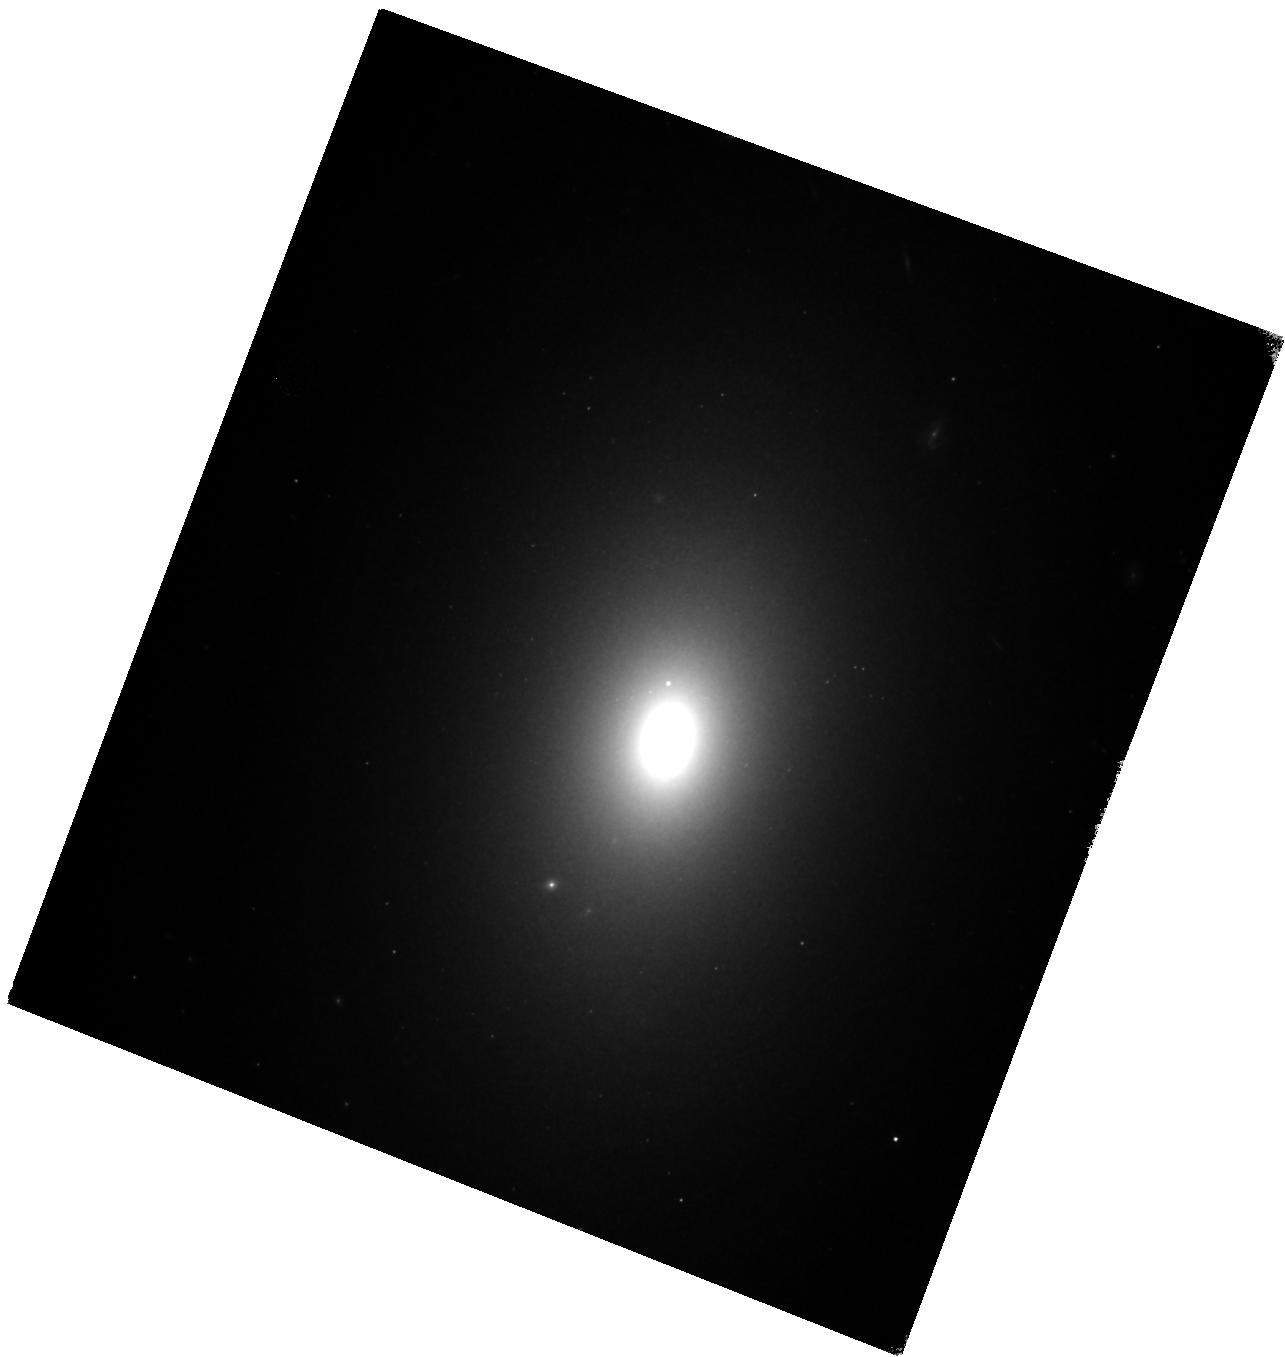
Target: NGC1344. Instrument: WFC3/IR. Filter: F160W. Exposure: 17 min. Observation ID: hst_11712_03_wfc3_ir_f160w_ib1h03

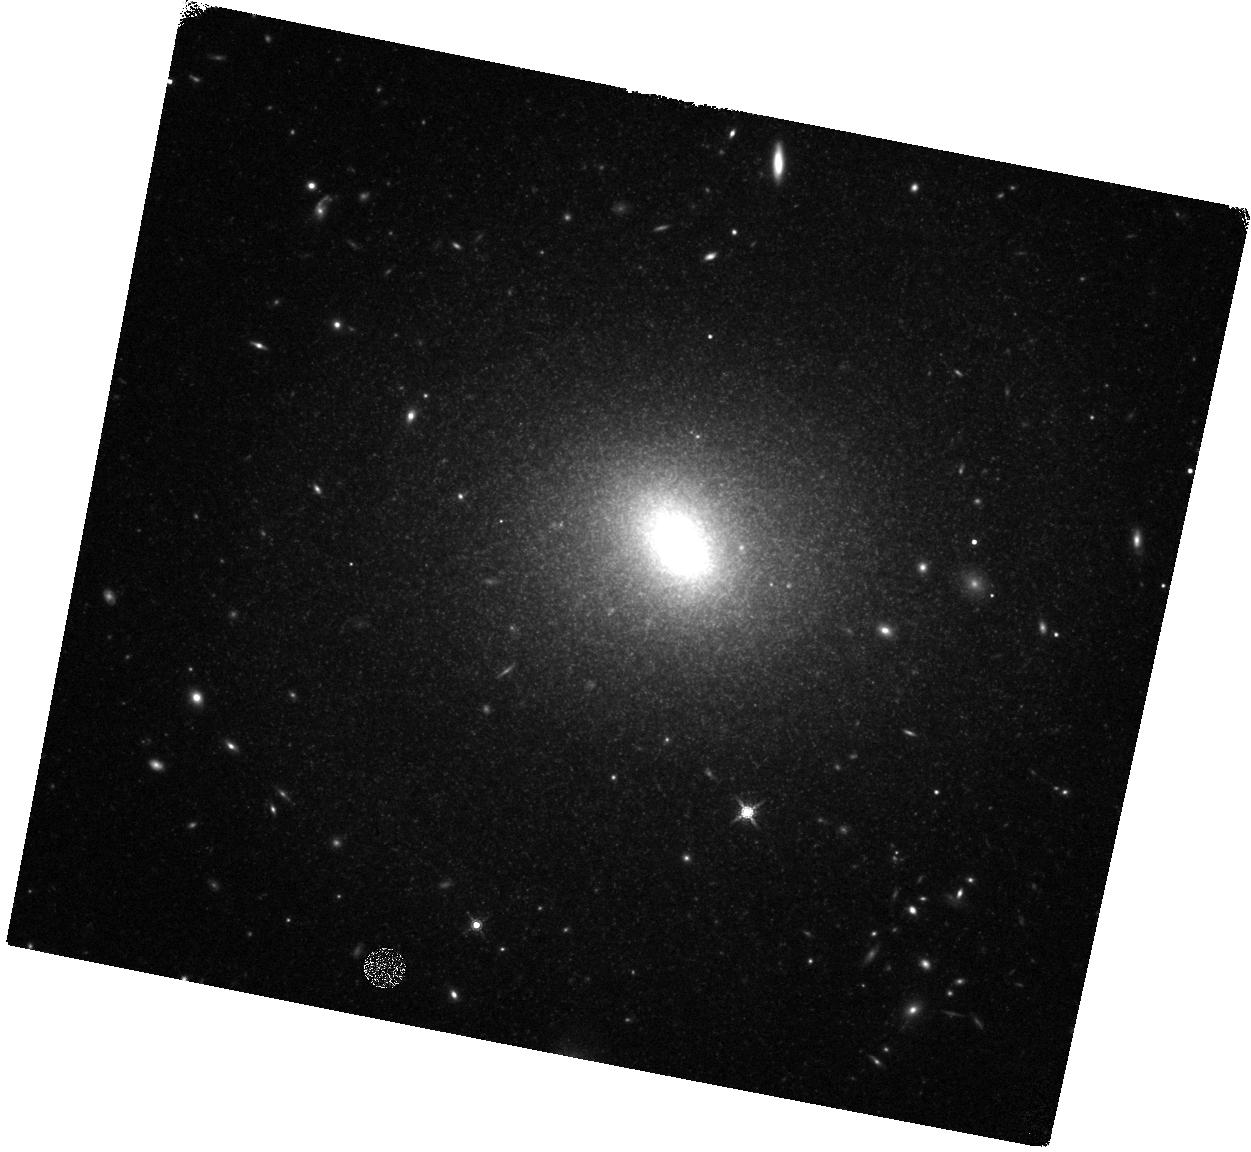
Target: IC3586. Instrument: WFC3/IR. Filter: F160W. Exposure: 17 min. Observation ID: hst_11712_12_wfc3_ir_f160w_ib1h12

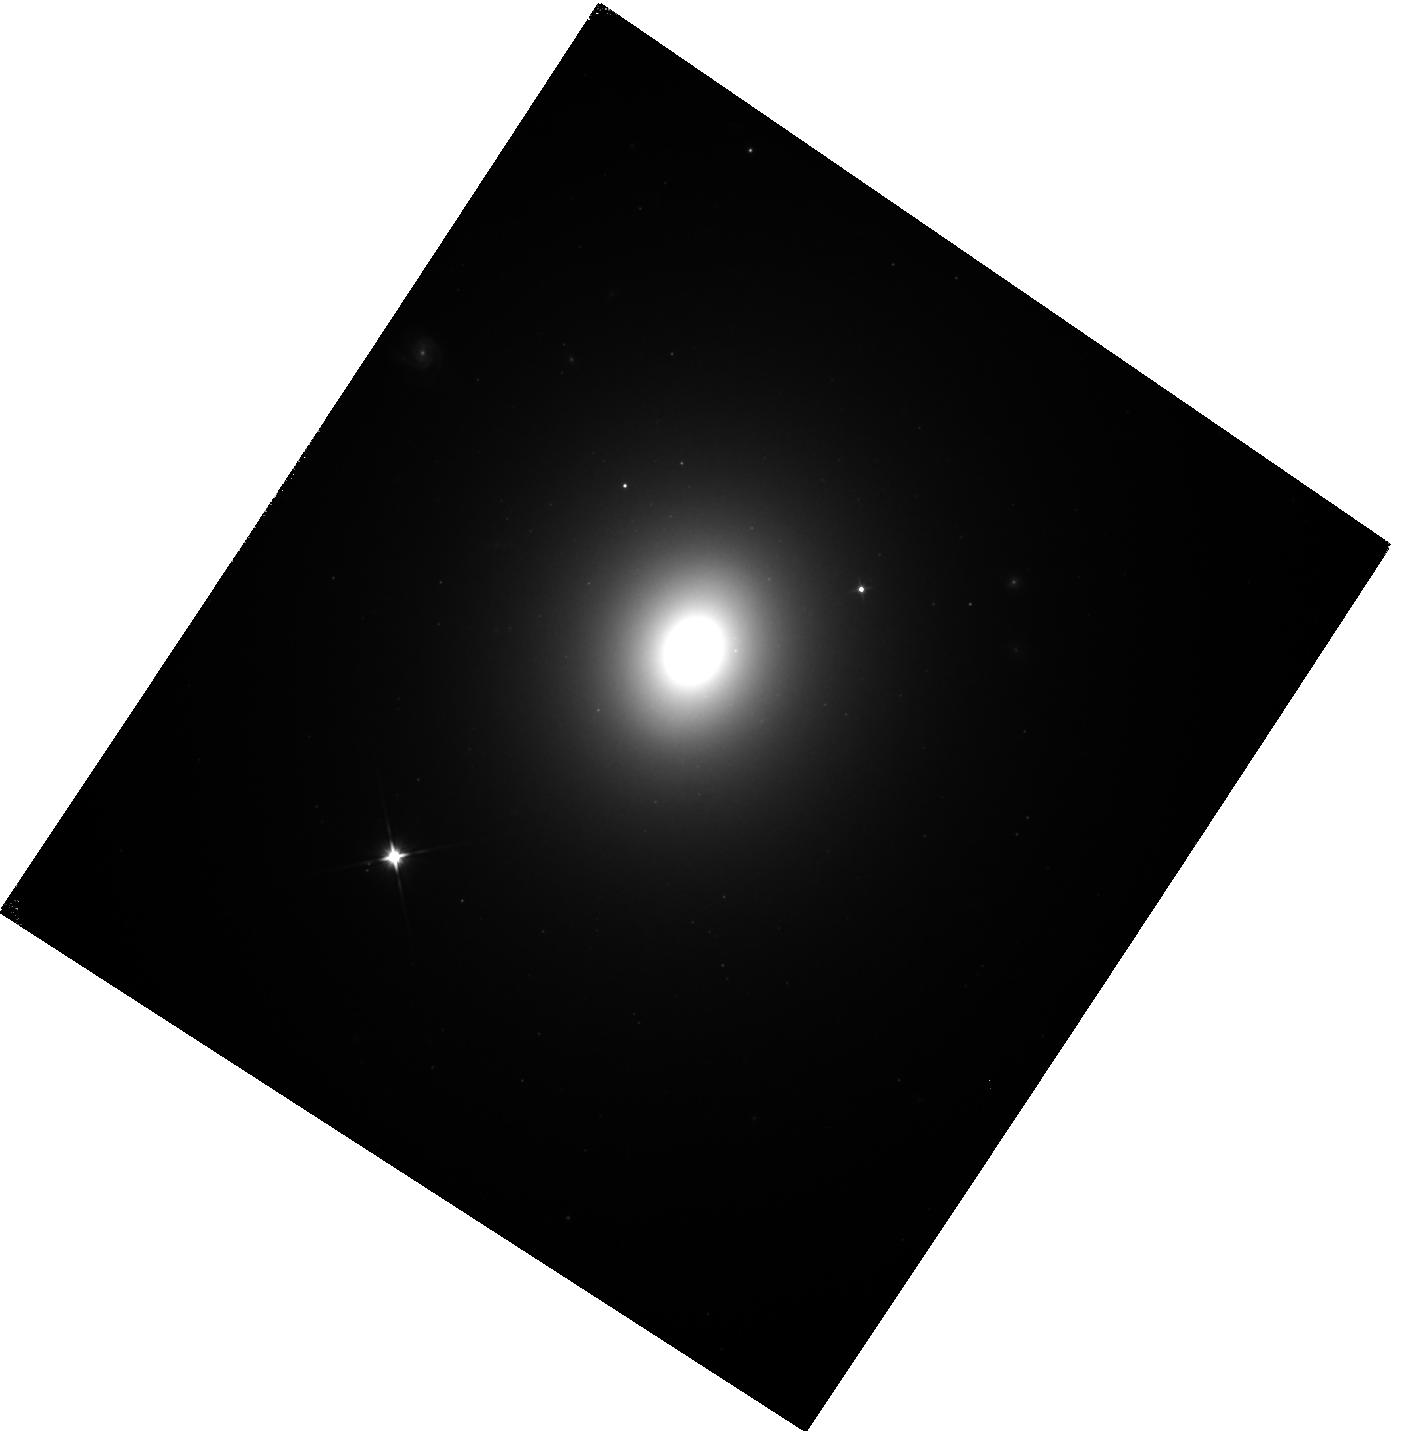
Target: NGC1404. Instrument: WFC3/IR. Filter: F110W. Exposure: 22 min. Observation ID: hst_11712_07_wfc3_ir_f110w_ib1h07

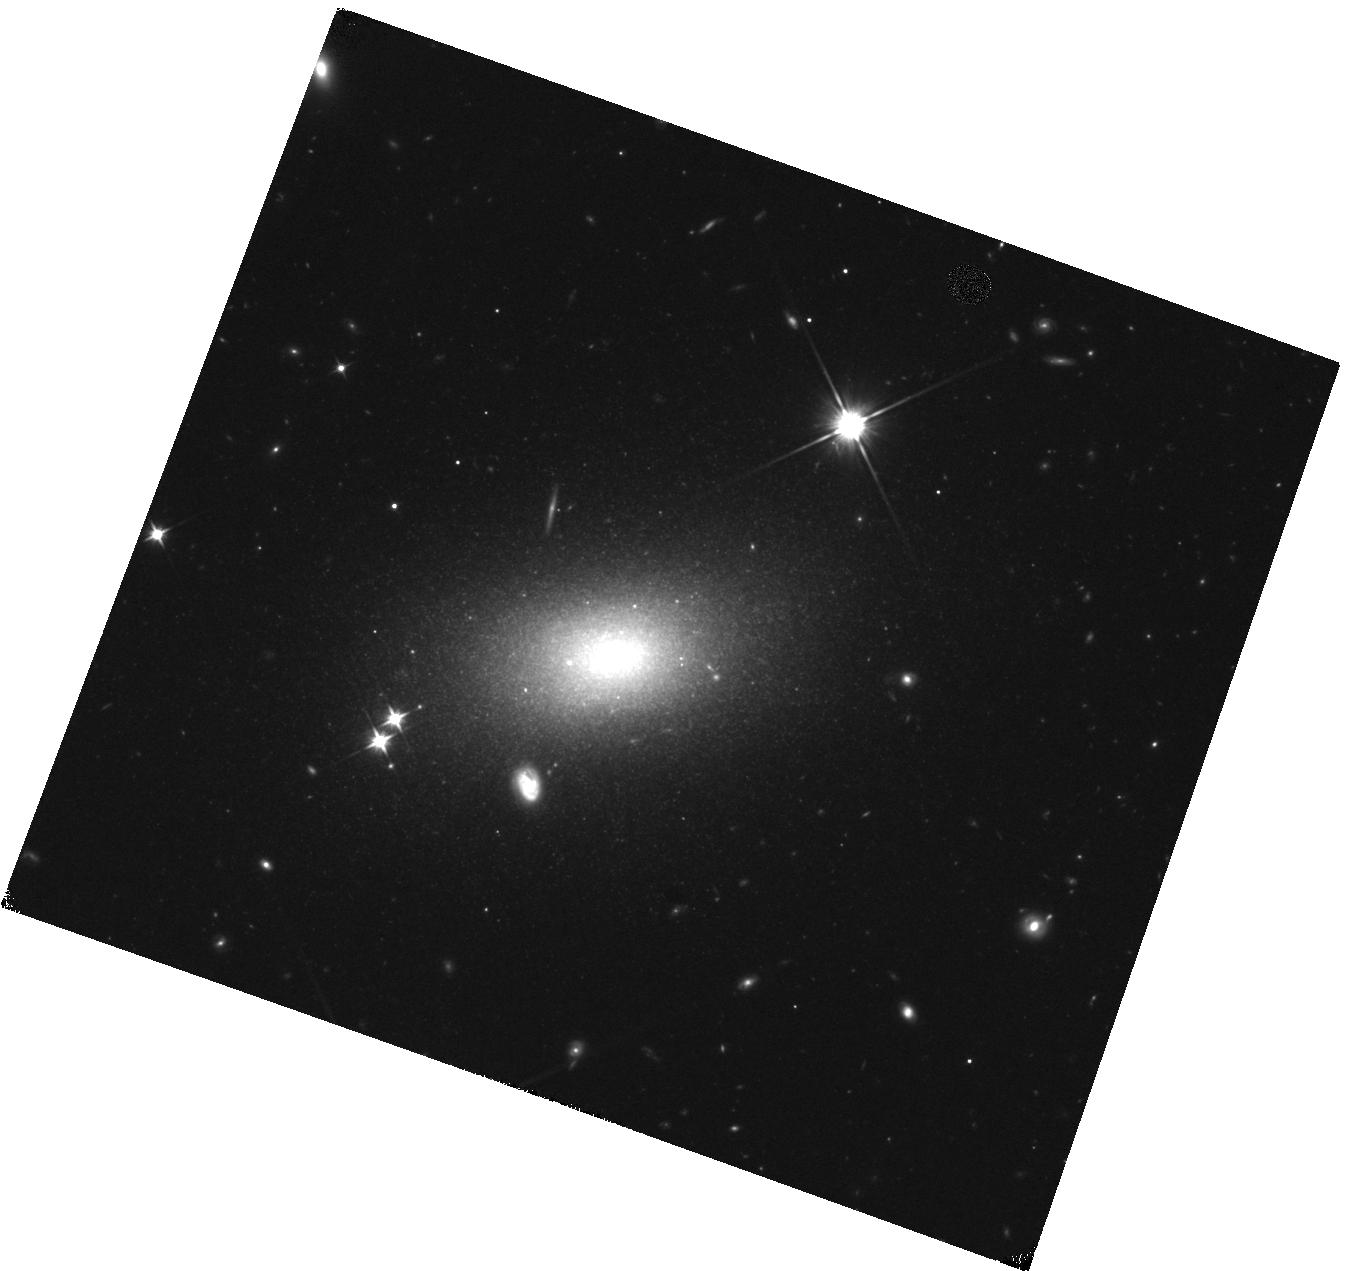
Target: IC3025. Instrument: WFC3/IR. Filter: F110W. Exposure: 22 min. Observation ID: hst_11712_10_wfc3_ir_f110w_ib1h10

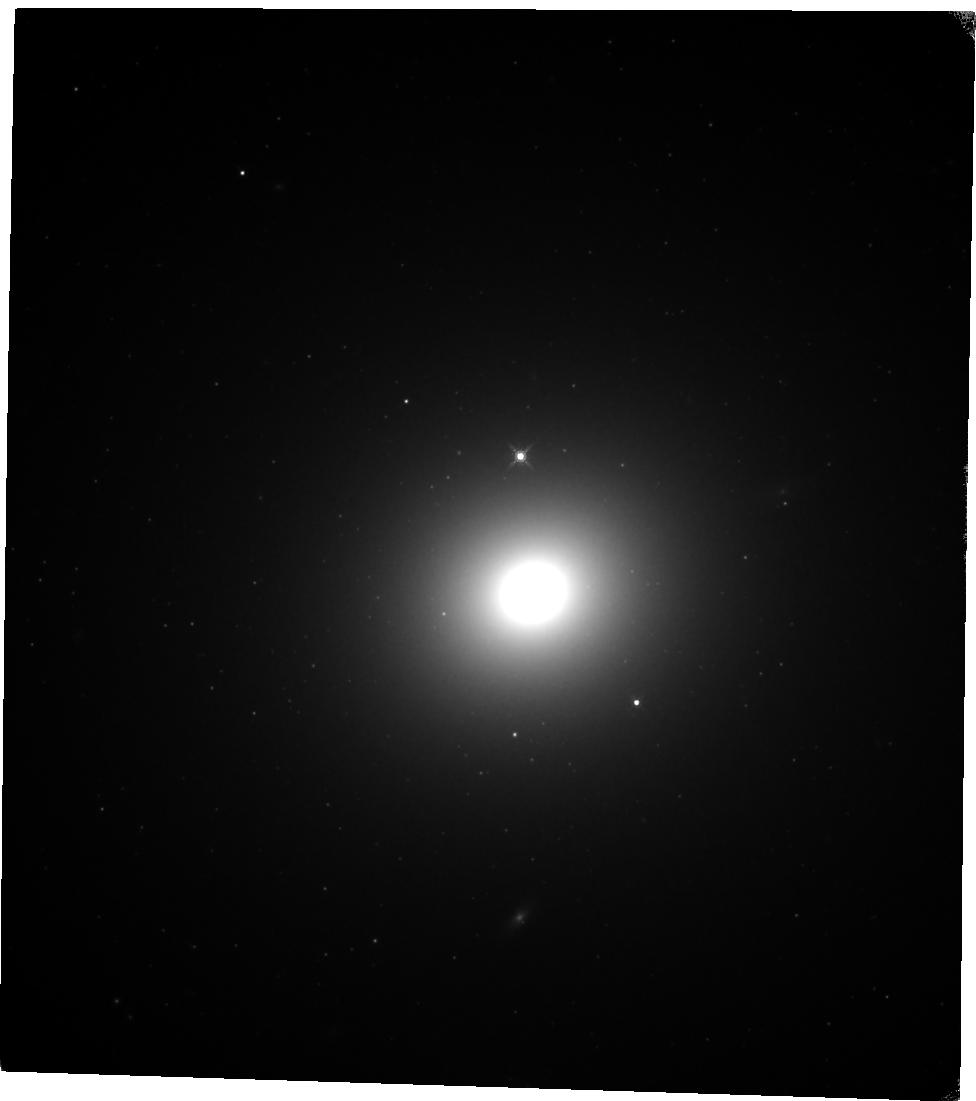
Target: NGC1399. Instrument: WFC3/IR. Filter: F160W. Exposure: 20 min. Observation ID: hst_11712_08_wfc3_ir_f160w_ib1h08

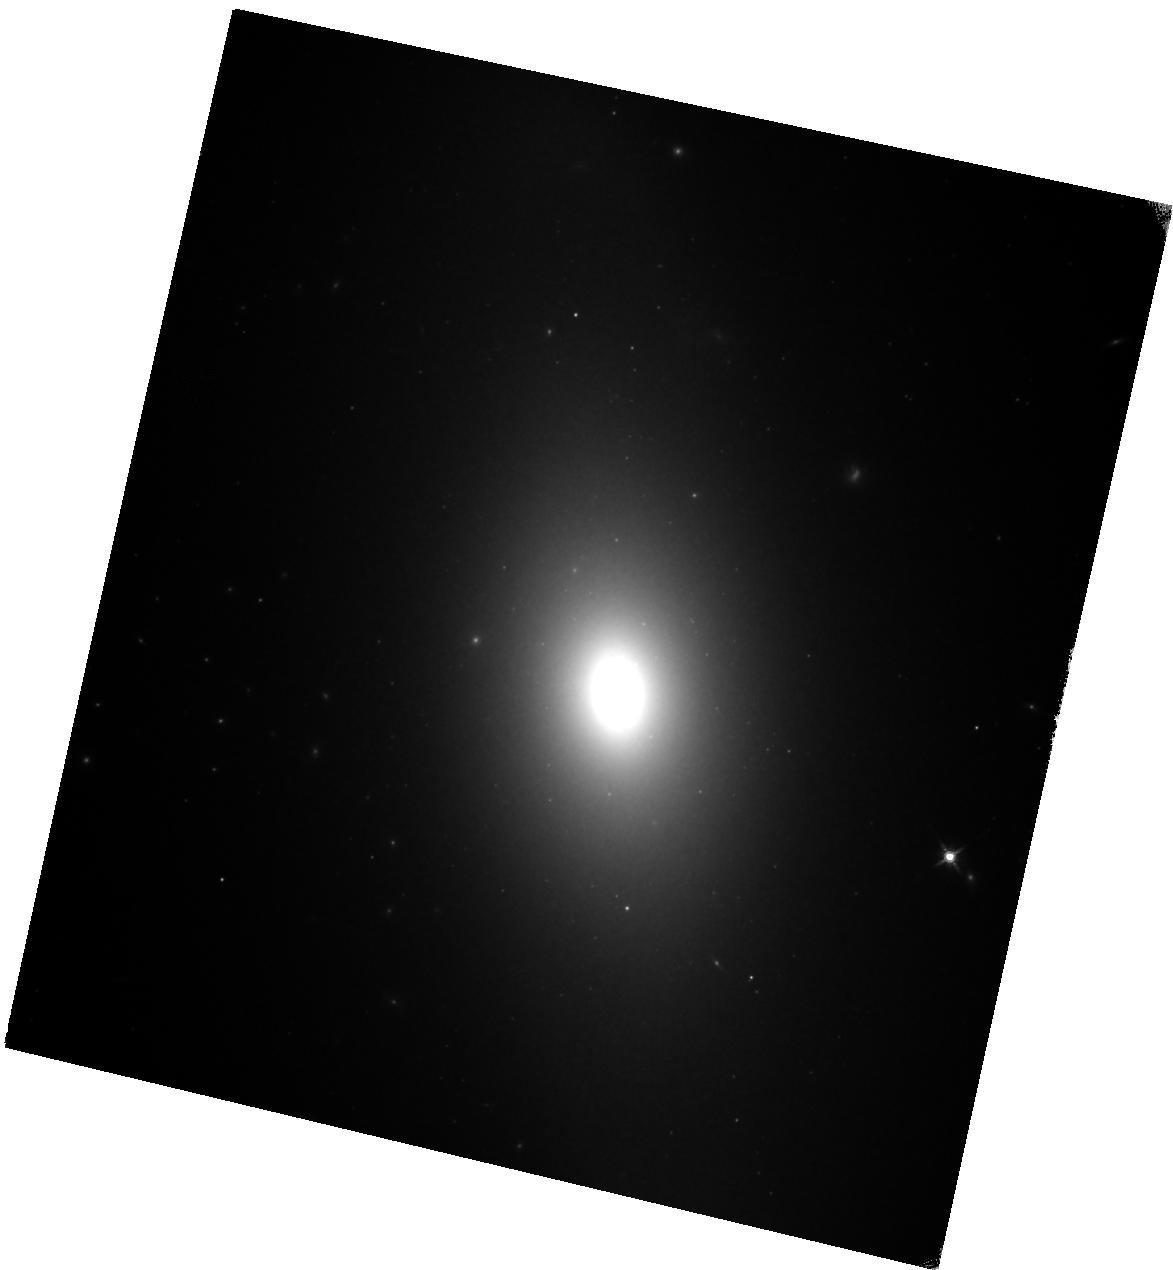
Target: NGC1380. Instrument: WFC3/IR. Filter: F160W. Exposure: 20 min. Observation ID: hst_11712_05_wfc3_ir_f160w_ib1h05

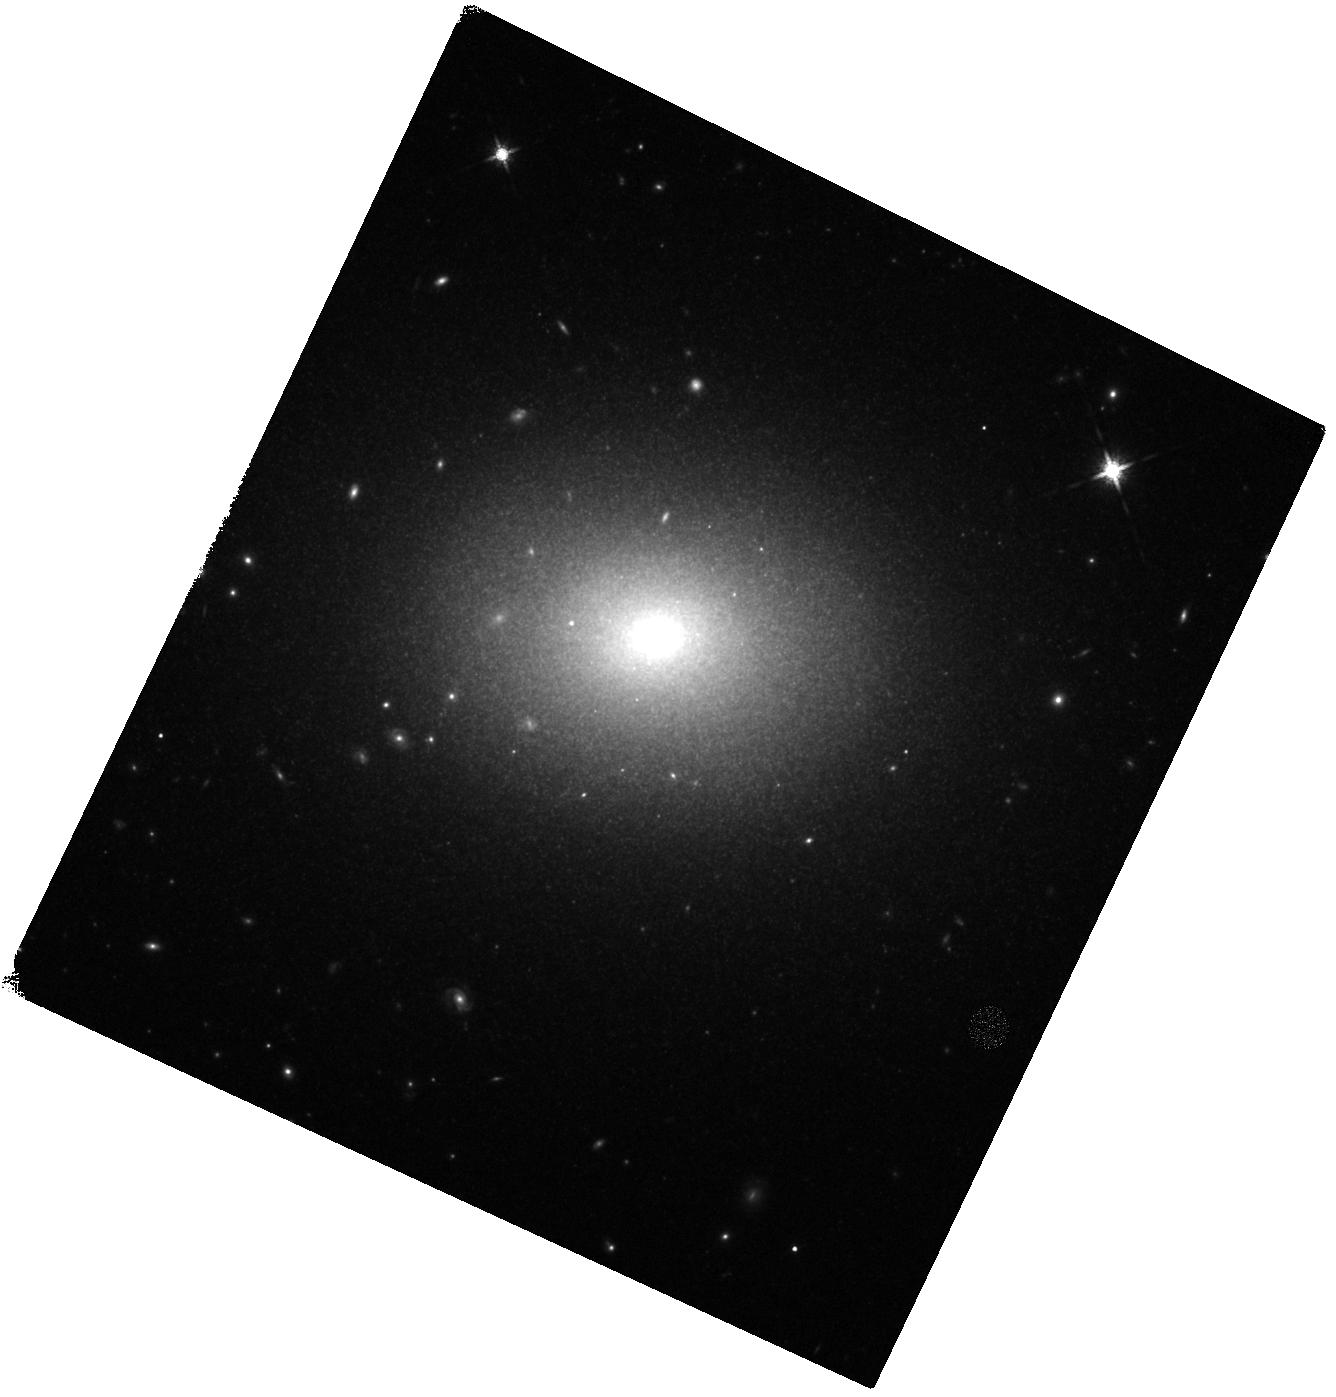
Target: IC1919. Instrument: WFC3/IR. Filter: F160W. Exposure: 17 min. Observation ID: hst_11712_01_wfc3_ir_f160w_ib1h01

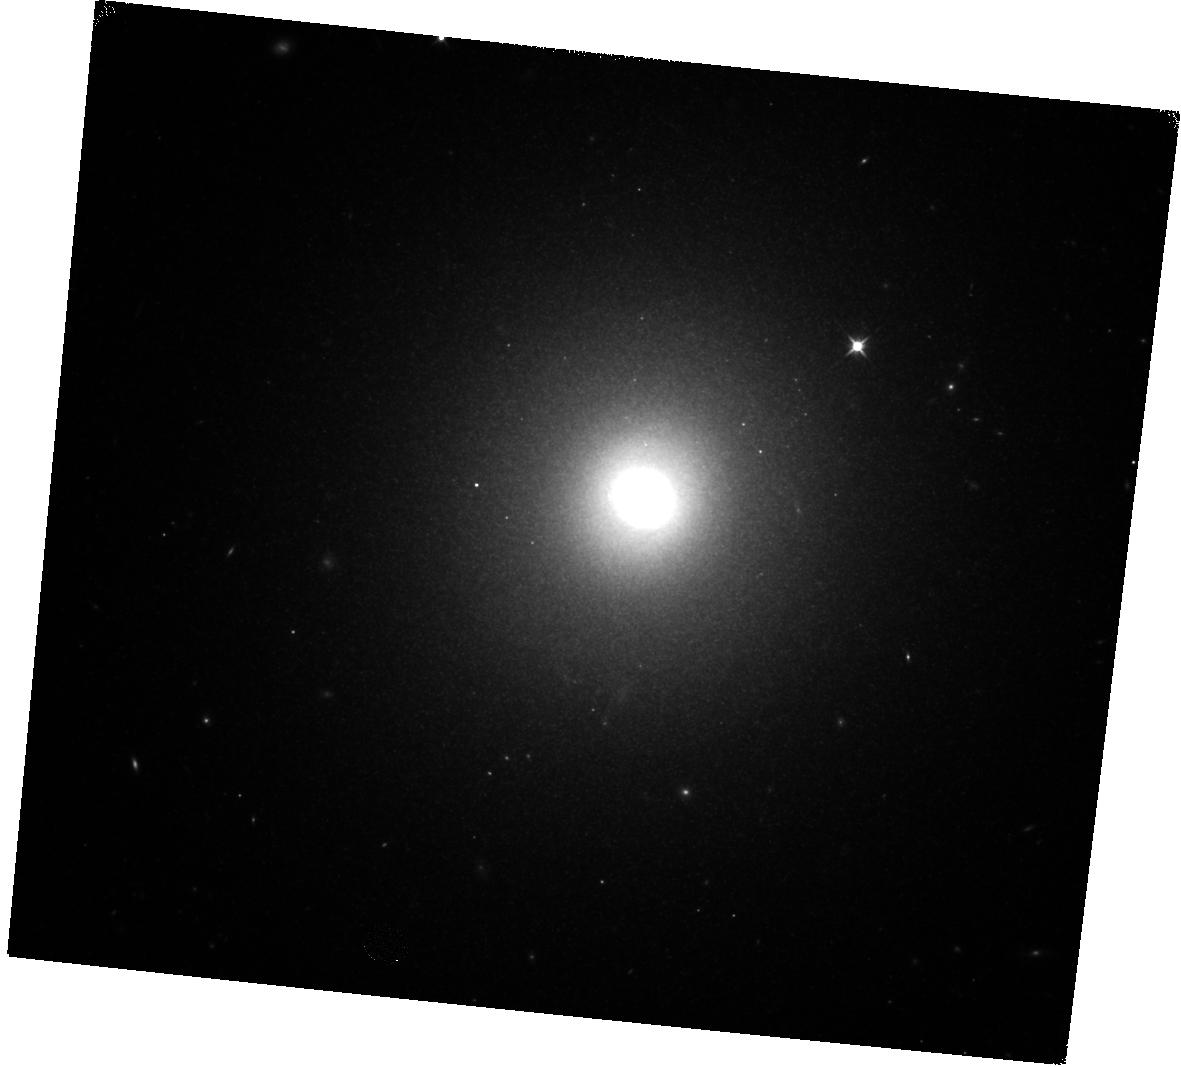
Target: NGC4489. Instrument: WFC3/IR. Filter: F110W. Exposure: 22 min. Observation ID: hst_11712_13_wfc3_ir_f110w_ib1h13

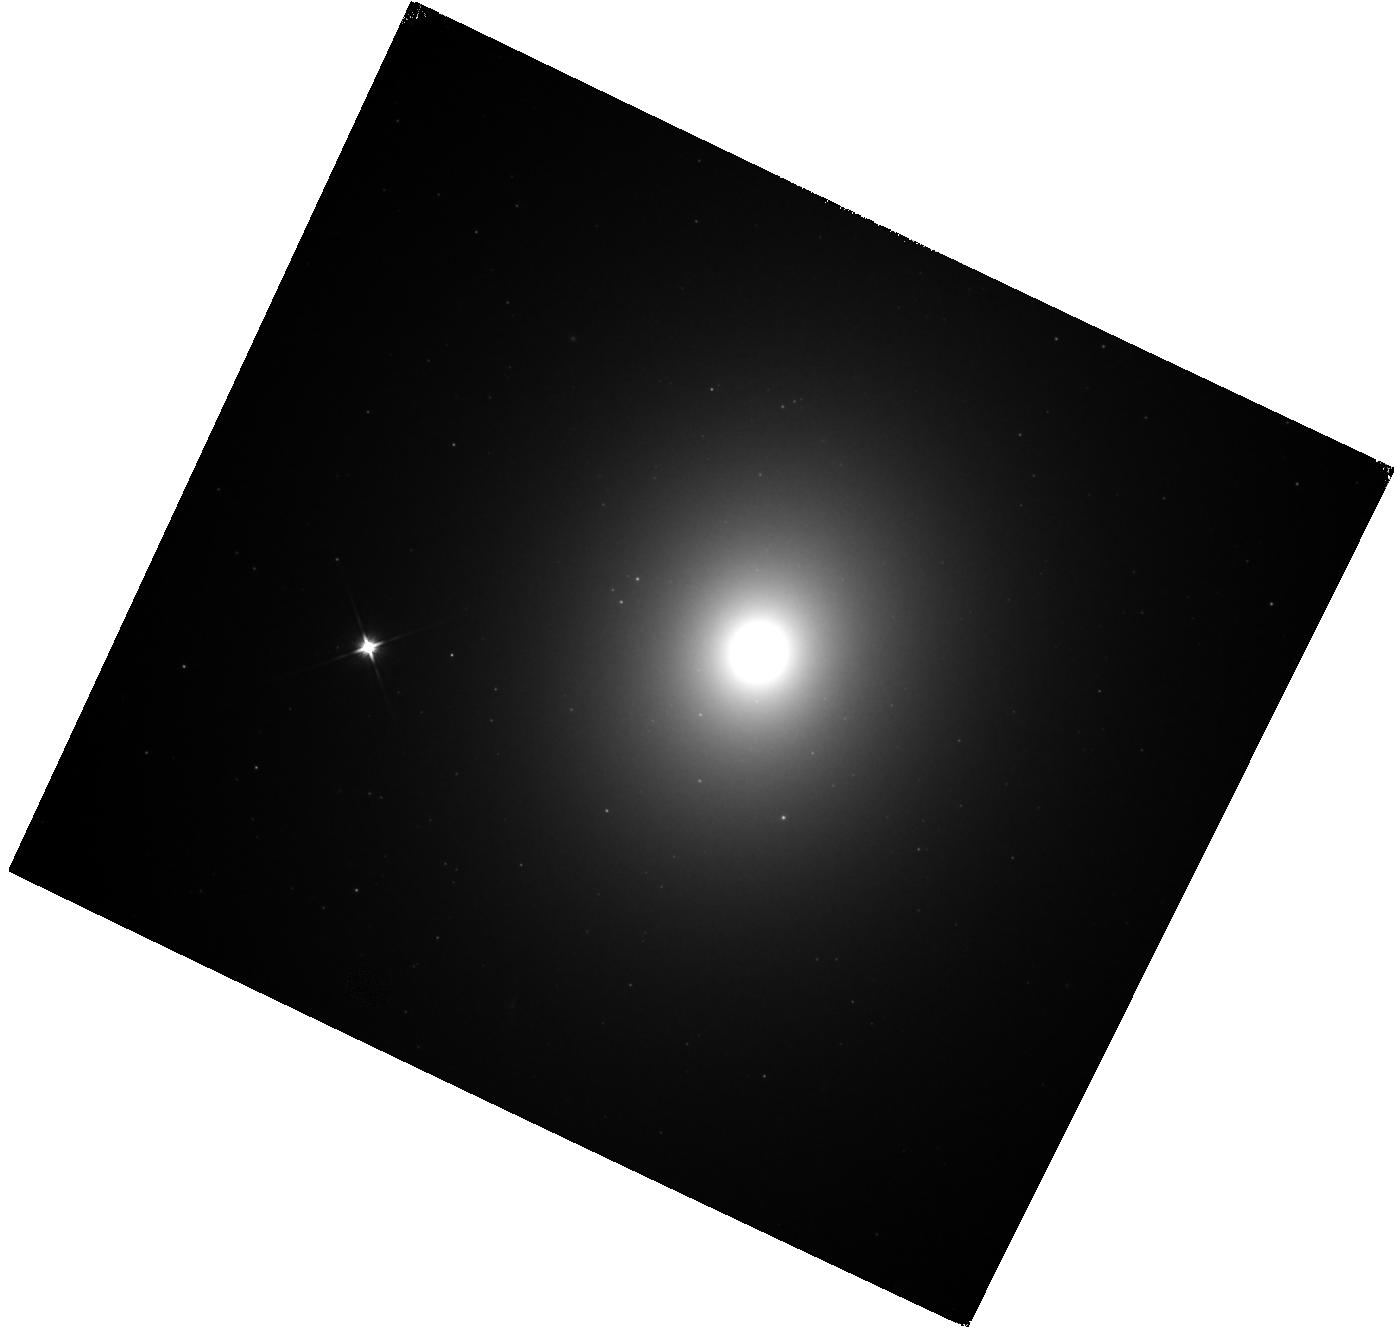
Target: NGC4472. Instrument: WFC3/IR. Filter: F110W. Exposure: 22 min. Observation ID: hst_11712_15_wfc3_ir_f110w_ib1h15

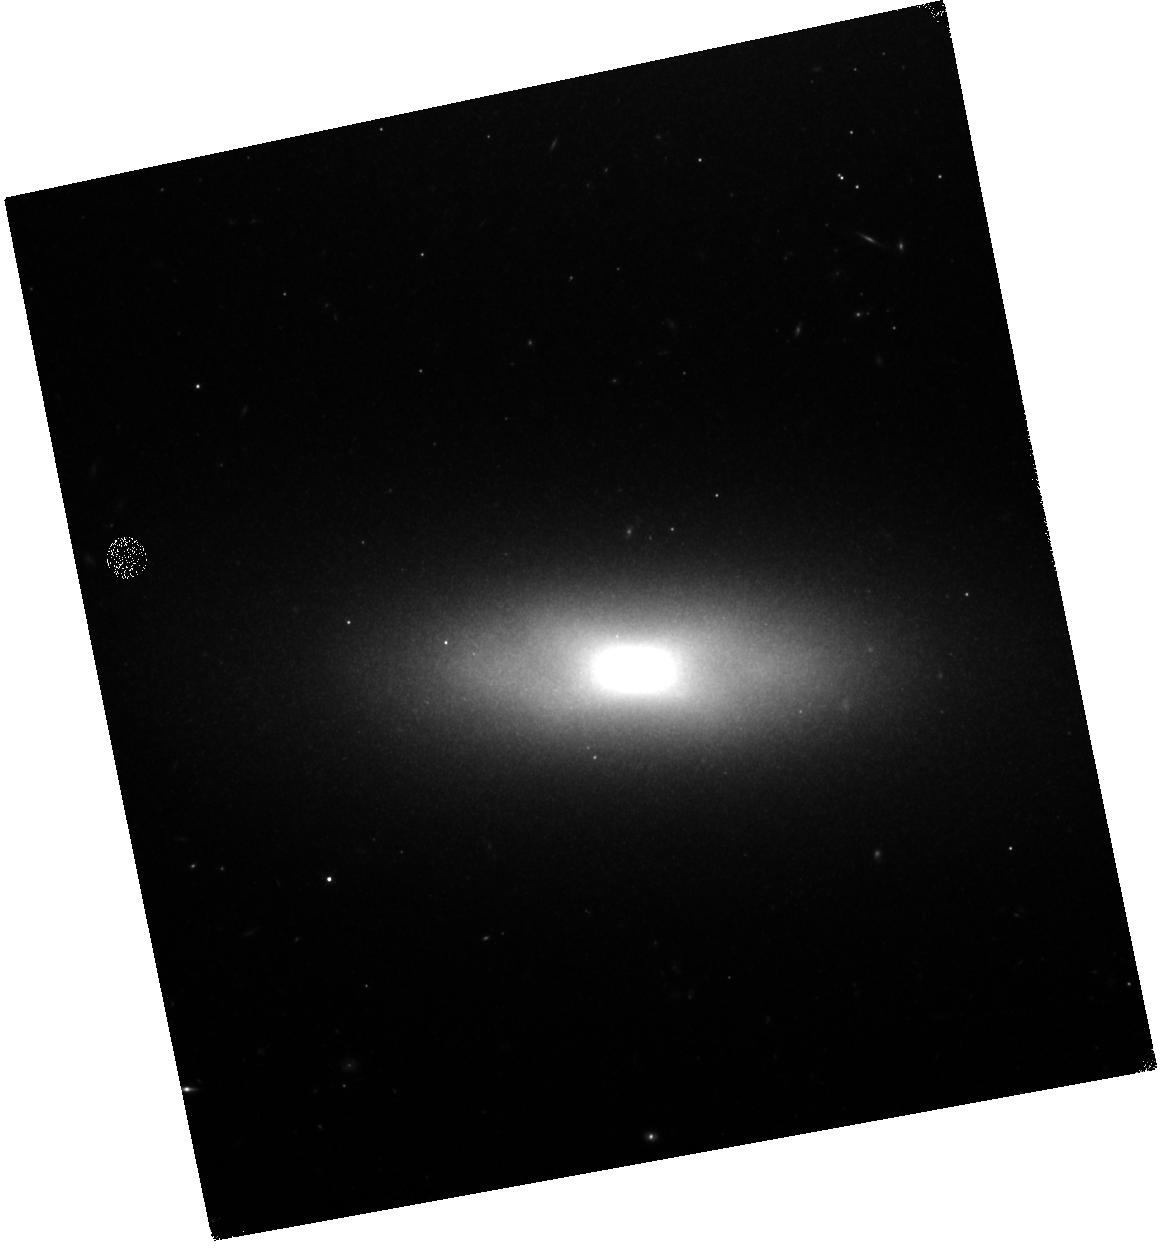
Target: NGC1375. Instrument: WFC3/IR. Filter: F110W. Exposure: 20 min. Observation ID: hst_11712_02_wfc3_ir_f110w_ib1h02

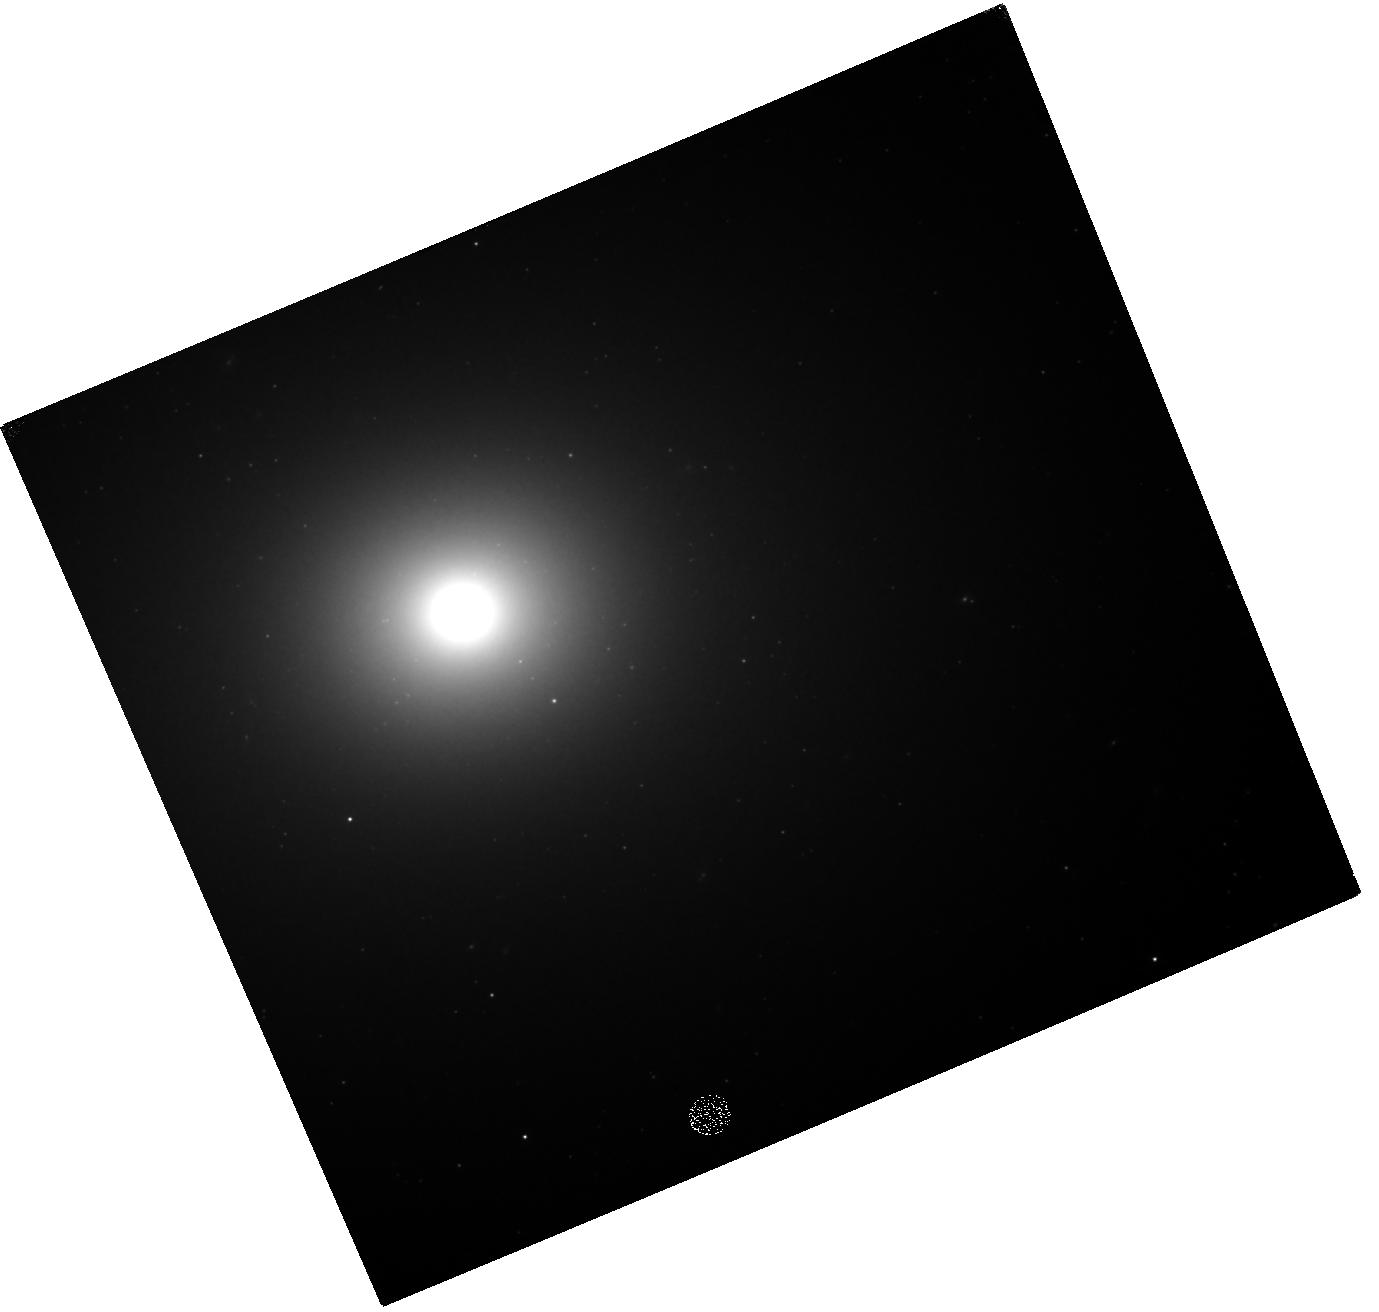
Target: NGC4649. Instrument: WFC3/IR. Filter: F160W. Exposure: 17 min. Observation ID: hst_11712_16_wfc3_ir_f160w_ib1h16

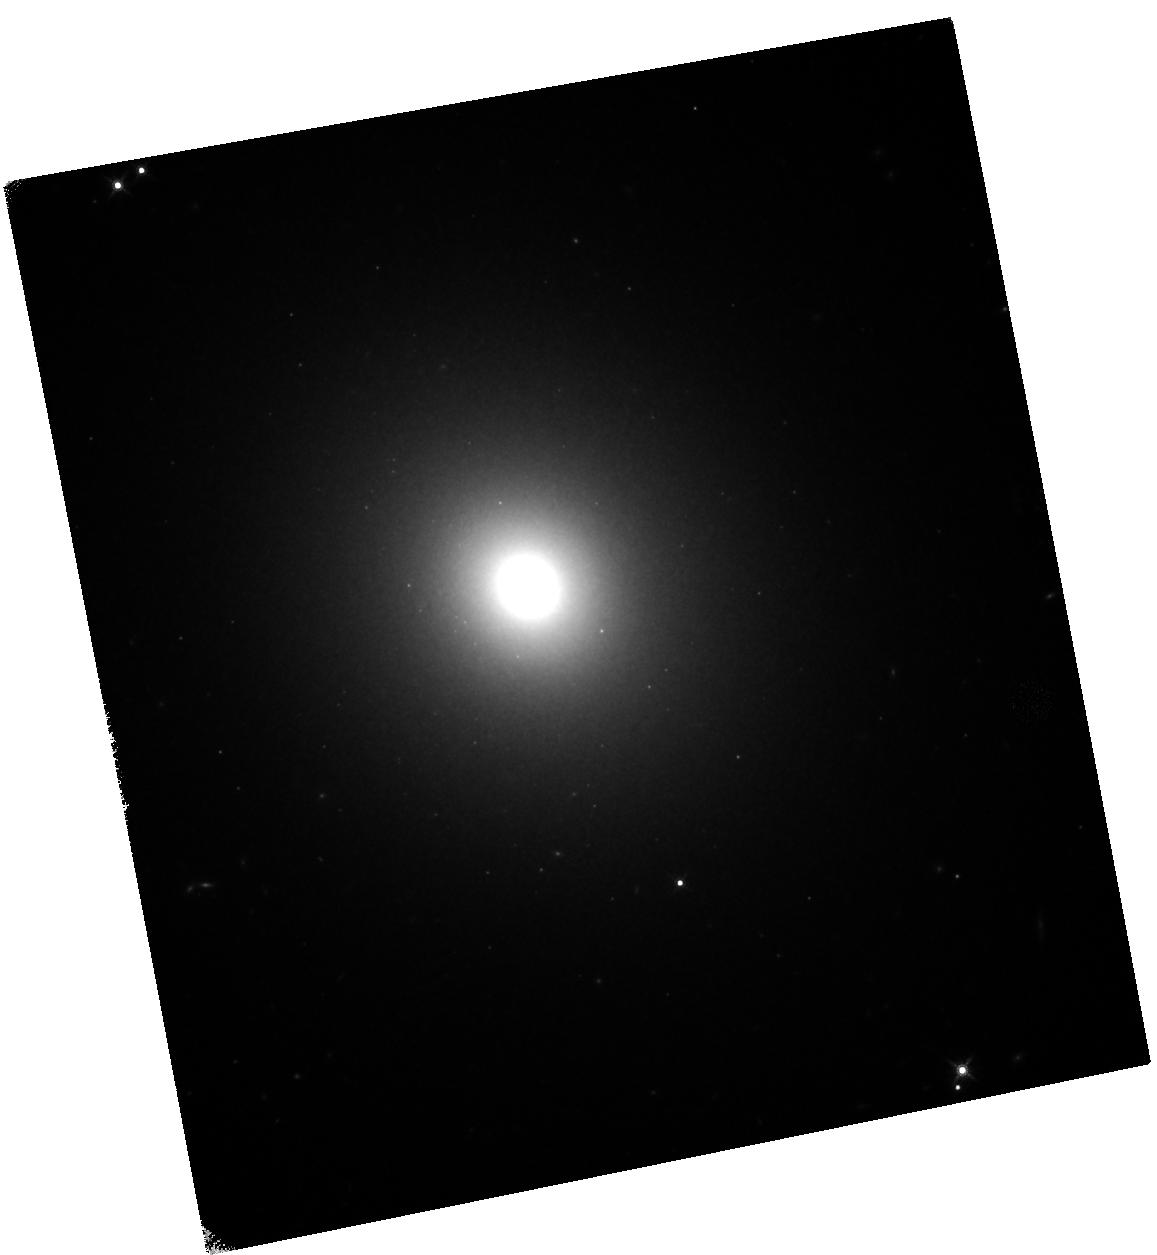
Target: IC2006. Instrument: WFC3/IR. Filter: F160W. Exposure: 17 min. Observation ID: hst_11712_06_wfc3_ir_f160w_ib1h06

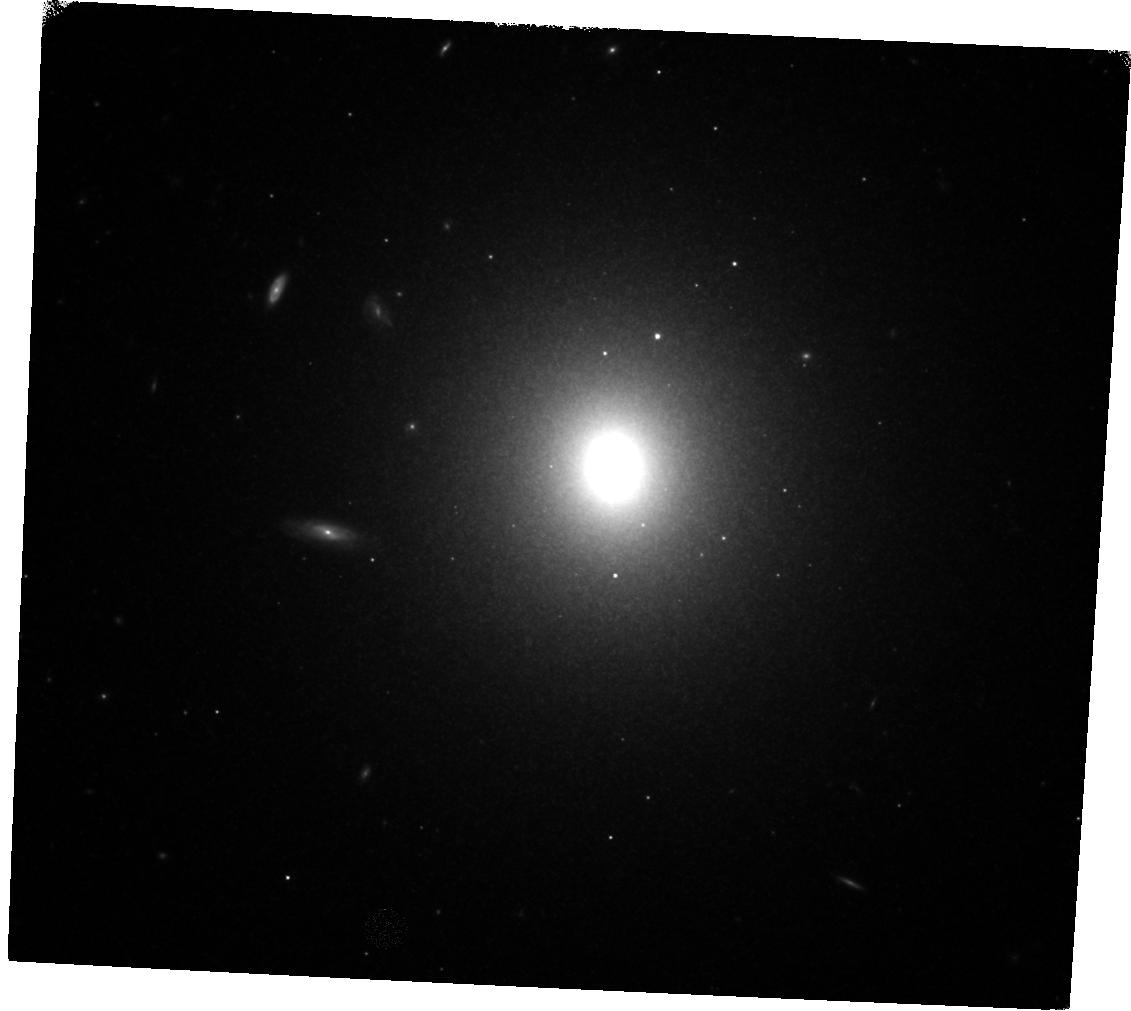
Target: NGC4458. Instrument: WFC3/IR. Filter: F160W. Exposure: 17 min. Observation ID: hst_11712_14_wfc3_ir_f160w_ib1h14

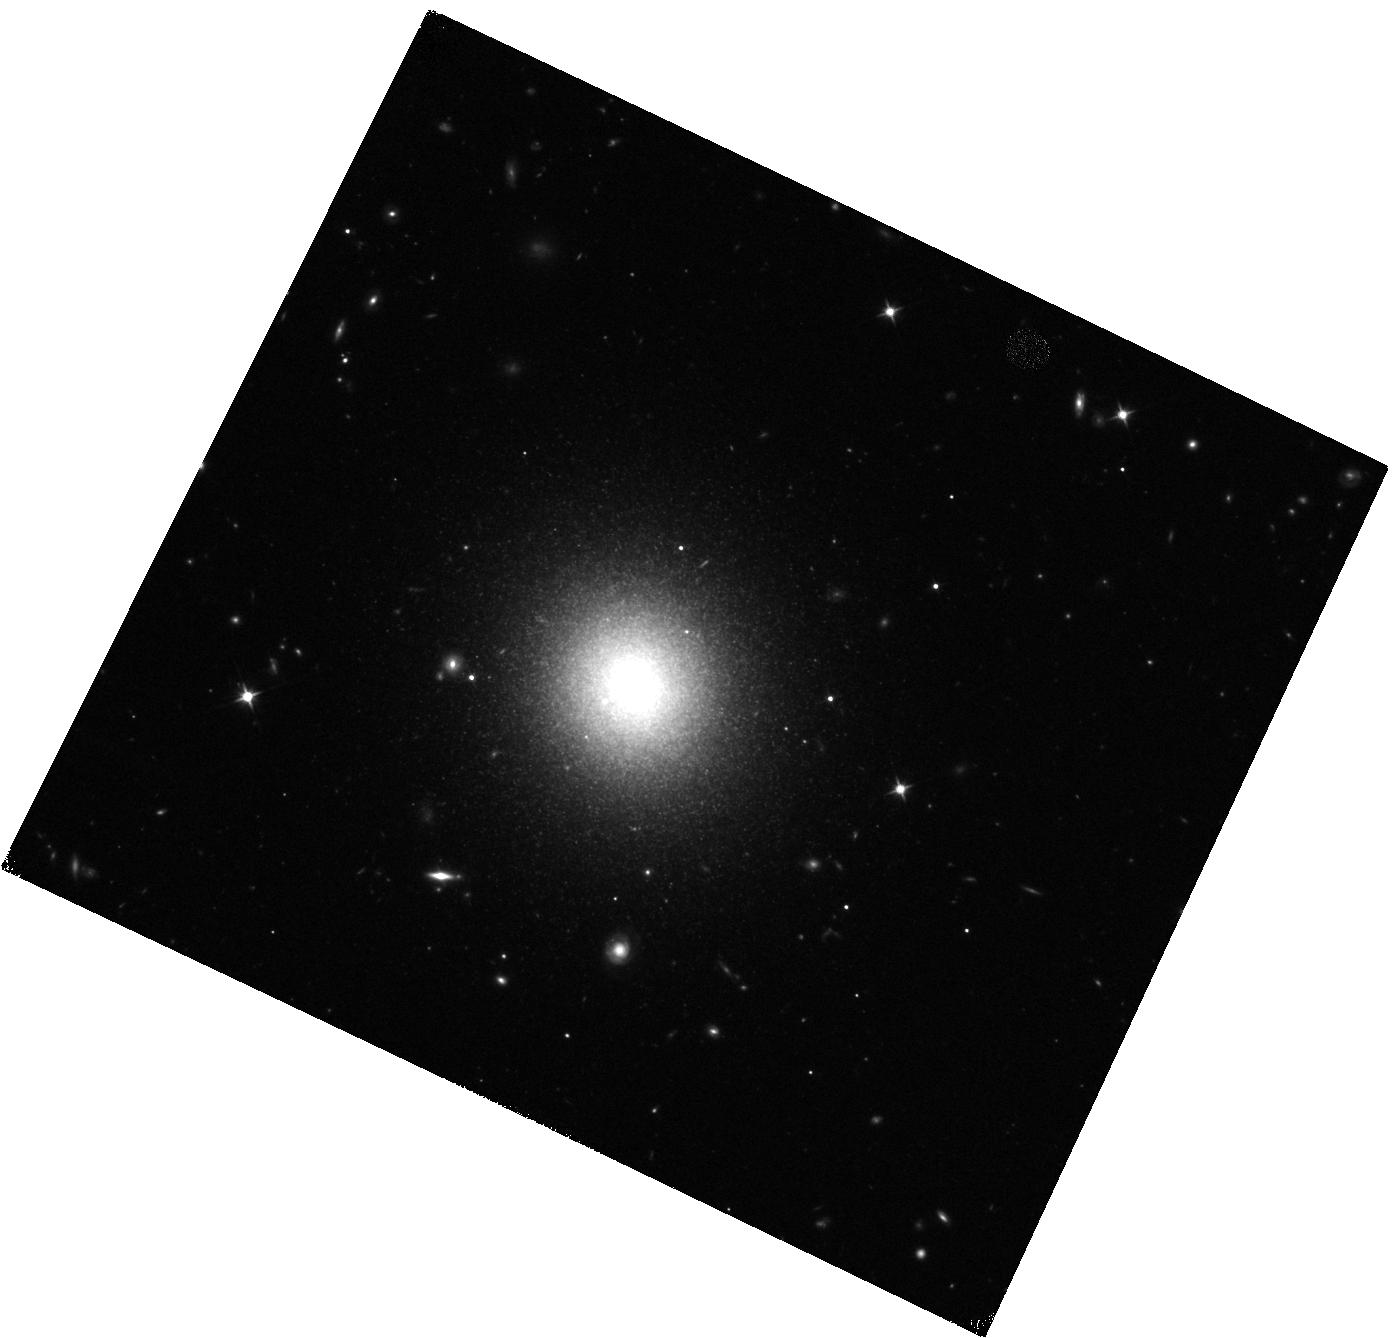
Target: IC3032. Instrument: WFC3/IR. Filter: F110W. Exposure: 22 min. Observation ID: hst_11712_11_wfc3_ir_f110w_ib1h11

Calibration of Surface Brightness Fluctuations for WFC3/IR (PI: Blakeslee, John P.)

We aim to characterize galaxy surface brightness fluctuations (SBF), and calibrate the SBF distance method, in the F110W and F160W filters of the Wide Field Camera 3 IR channel. Because of the very high throughput of F110W and the good match of F160W to the standard H band, we anticipate that both of these filters will be popular choices for galaxy observations with WFC3/IR. The SBF signal is typically an order of magnitude brighter in the near-IR than in the optical, and the characterisitics (sensitivity, FOV, cosmetics) of the WFC3/IR channel will be enormously more efficient for SBF measurements than previously available near-IR cameras. As a result, our proposed SBF calibration will allow accurate distance derivation whenever an early-type or bulge-dominated galaxy is observed out to a distance of 150 Mpc or more (i.e., out to the Hubble flow) in the calibrated passbands. For individual galaxy observations, an accurate distance is useful for establishing absolute luminosities, black hole masses, linear sizes, etc. Eventually, once a large number of galaxies have been observed across the sky with WFC3/IR, this SBF calibration will enable accurate mapping of the total mass density distribution in the local universe using the data available in the HST archive. The proposed observations will have additional important scientific value; in particular, we highlight their usefulness for understanding the nature of multimodal globular cluster color distributions in giant elliptical galaxies.